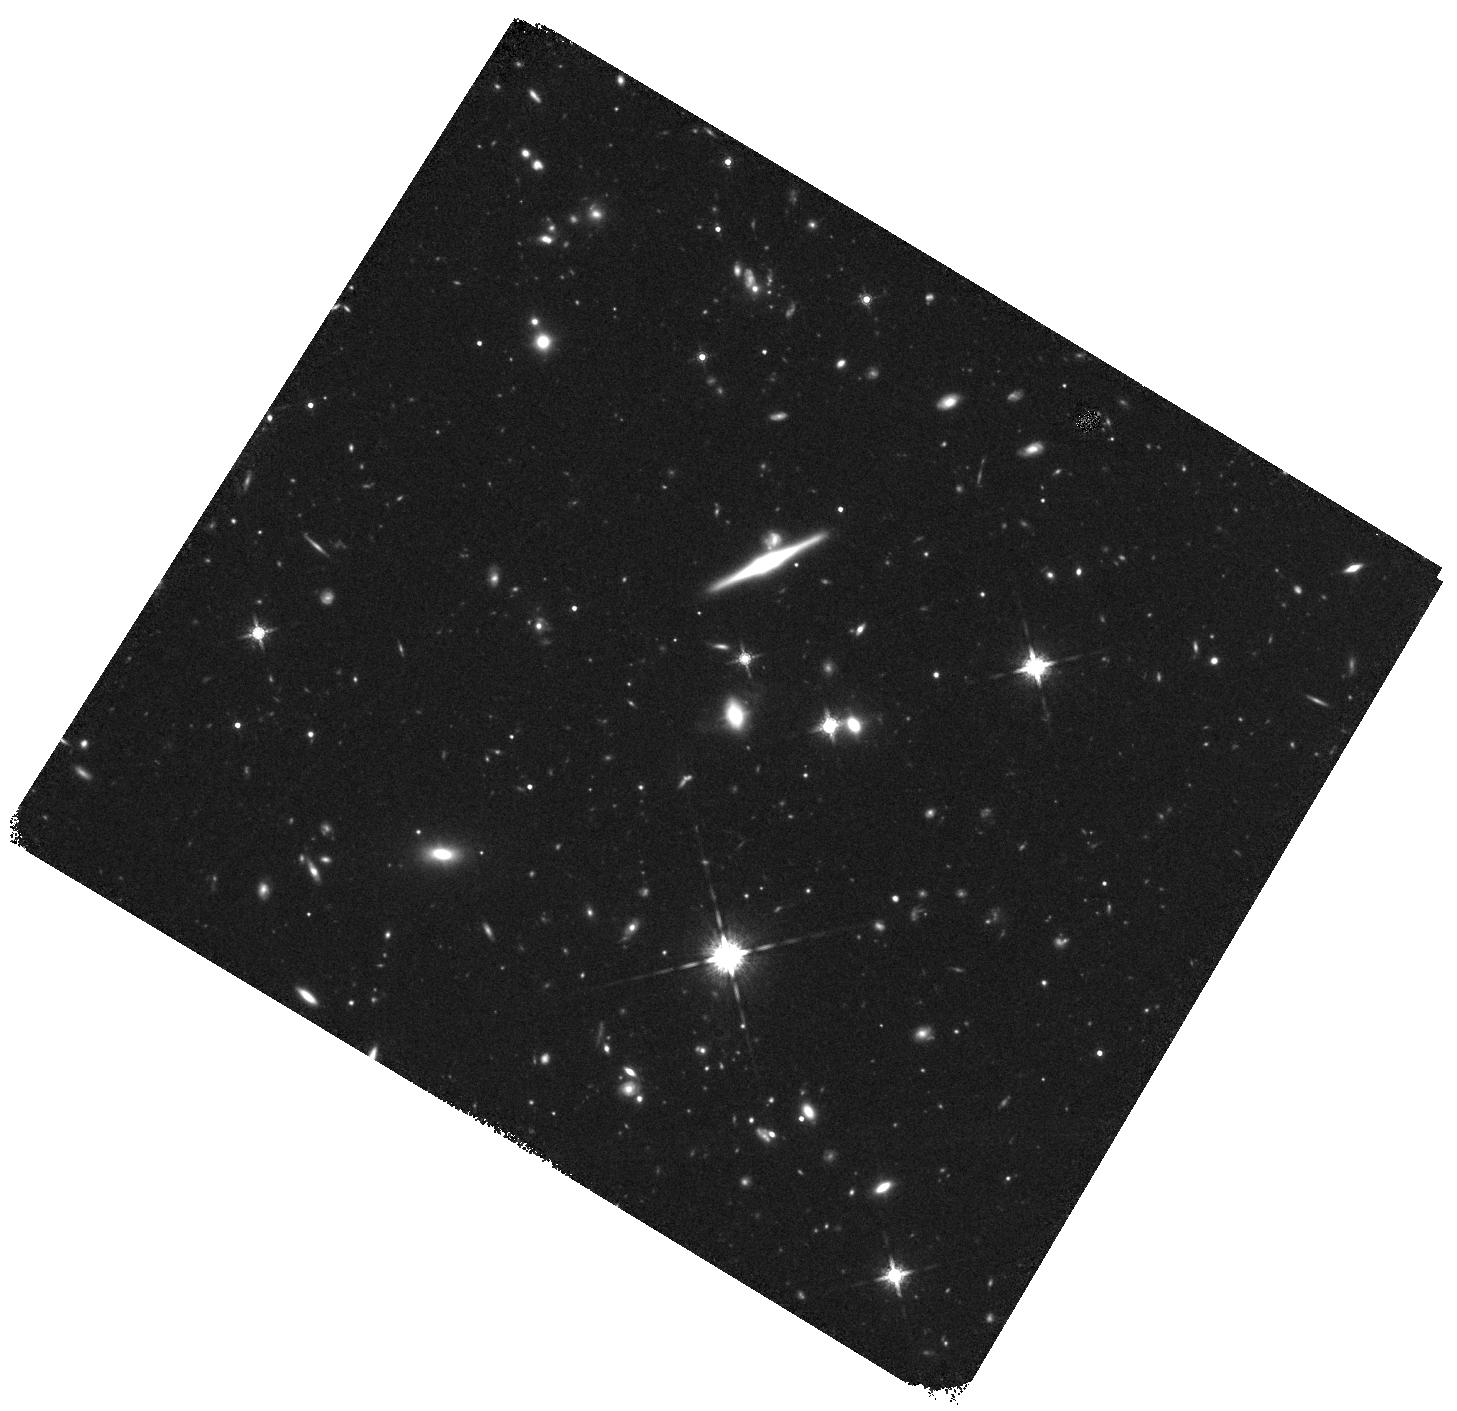
Target: HSCJ162126+545719
Instrument: WFC3/IR
Filter: F160W
Exposure: 47 min
Observation ID: hst_16641_04_wfc3_ir_f160w_ieq704

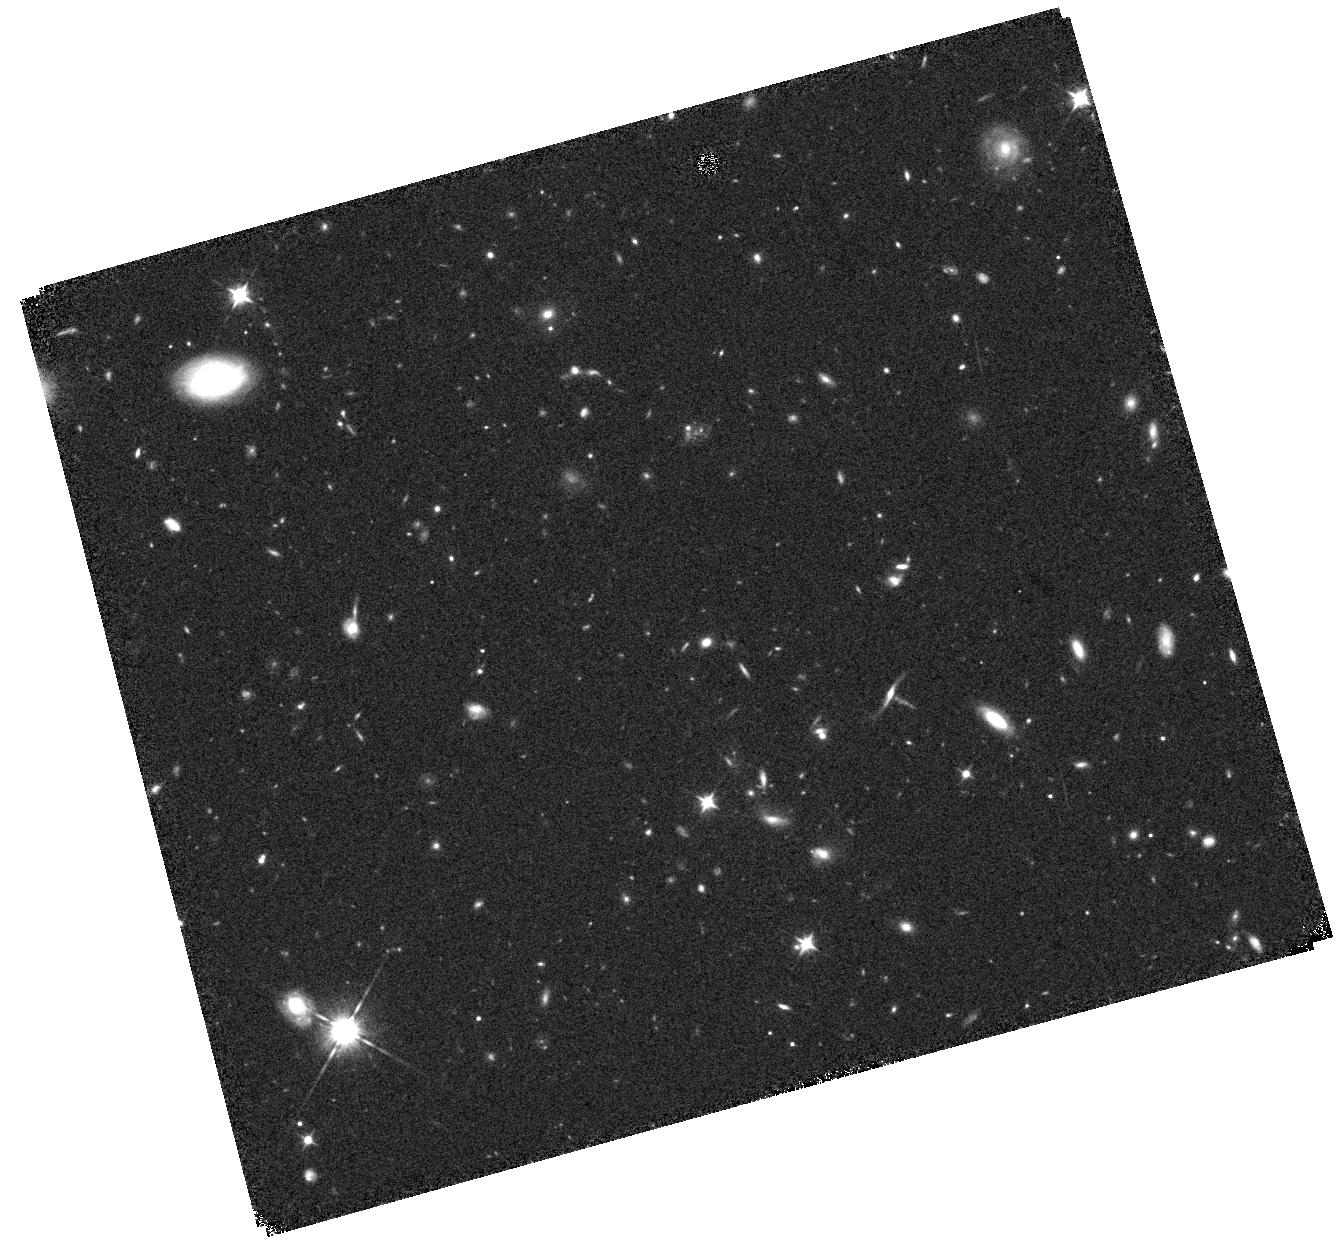
Target: HSCJ100334+024546
Instrument: WFC3/IR
Filter: F105W
Exposure: 20 min
Observation ID: hst_16641_06_wfc3_ir_f105w_ieq706

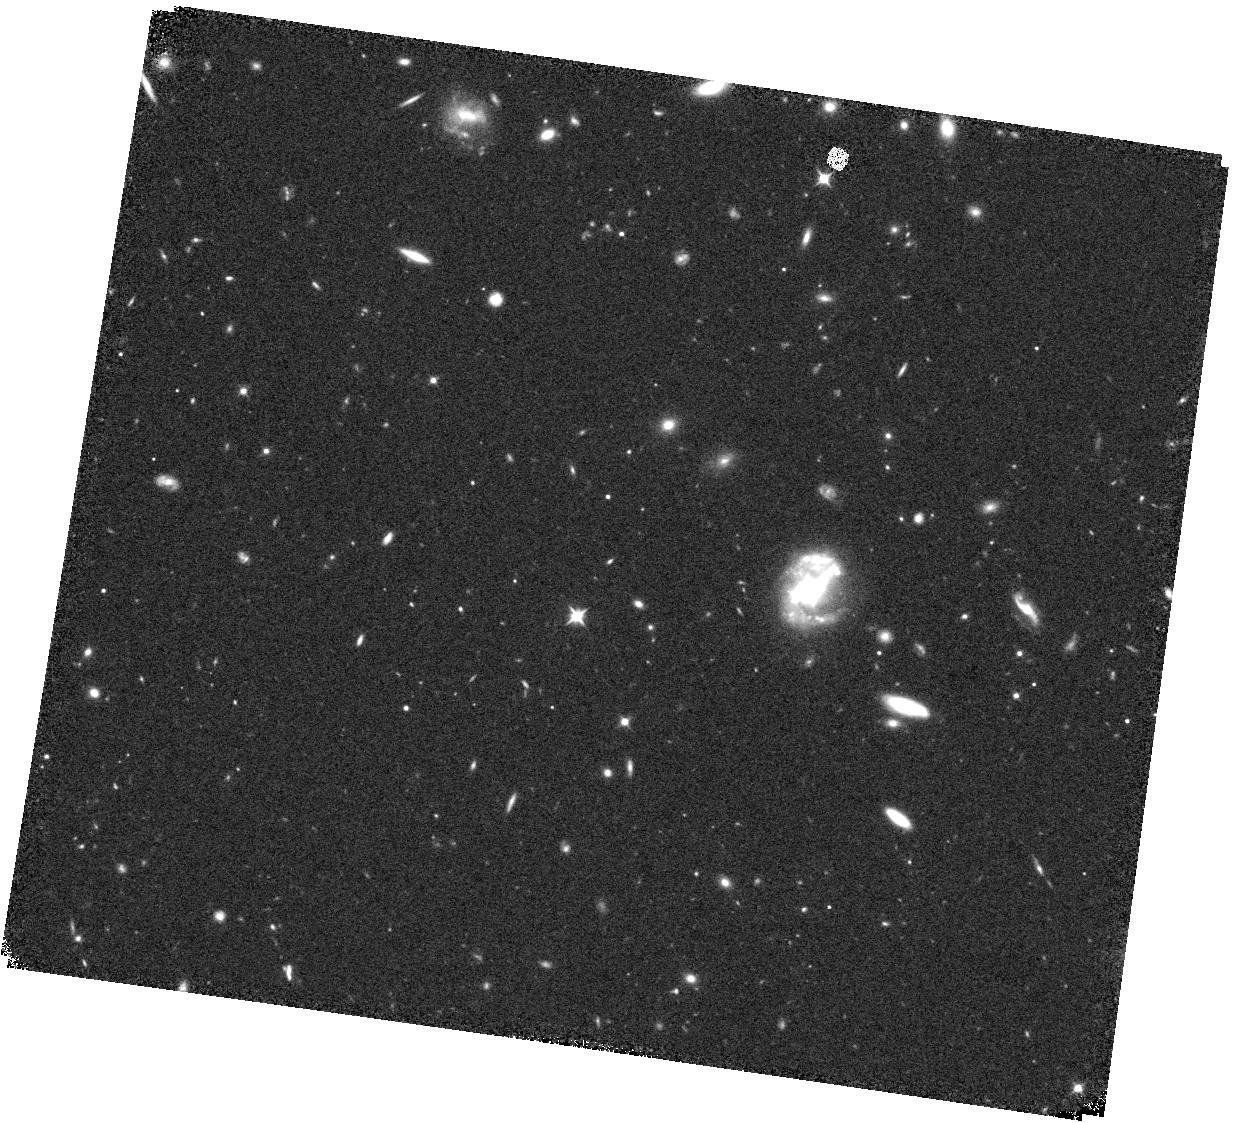
Target: HSCJ163026+431559
Instrument: WFC3/IR
Filter: F105W
Exposure: 20 min
Observation ID: hst_16641_03_wfc3_ir_f105w_ieq703

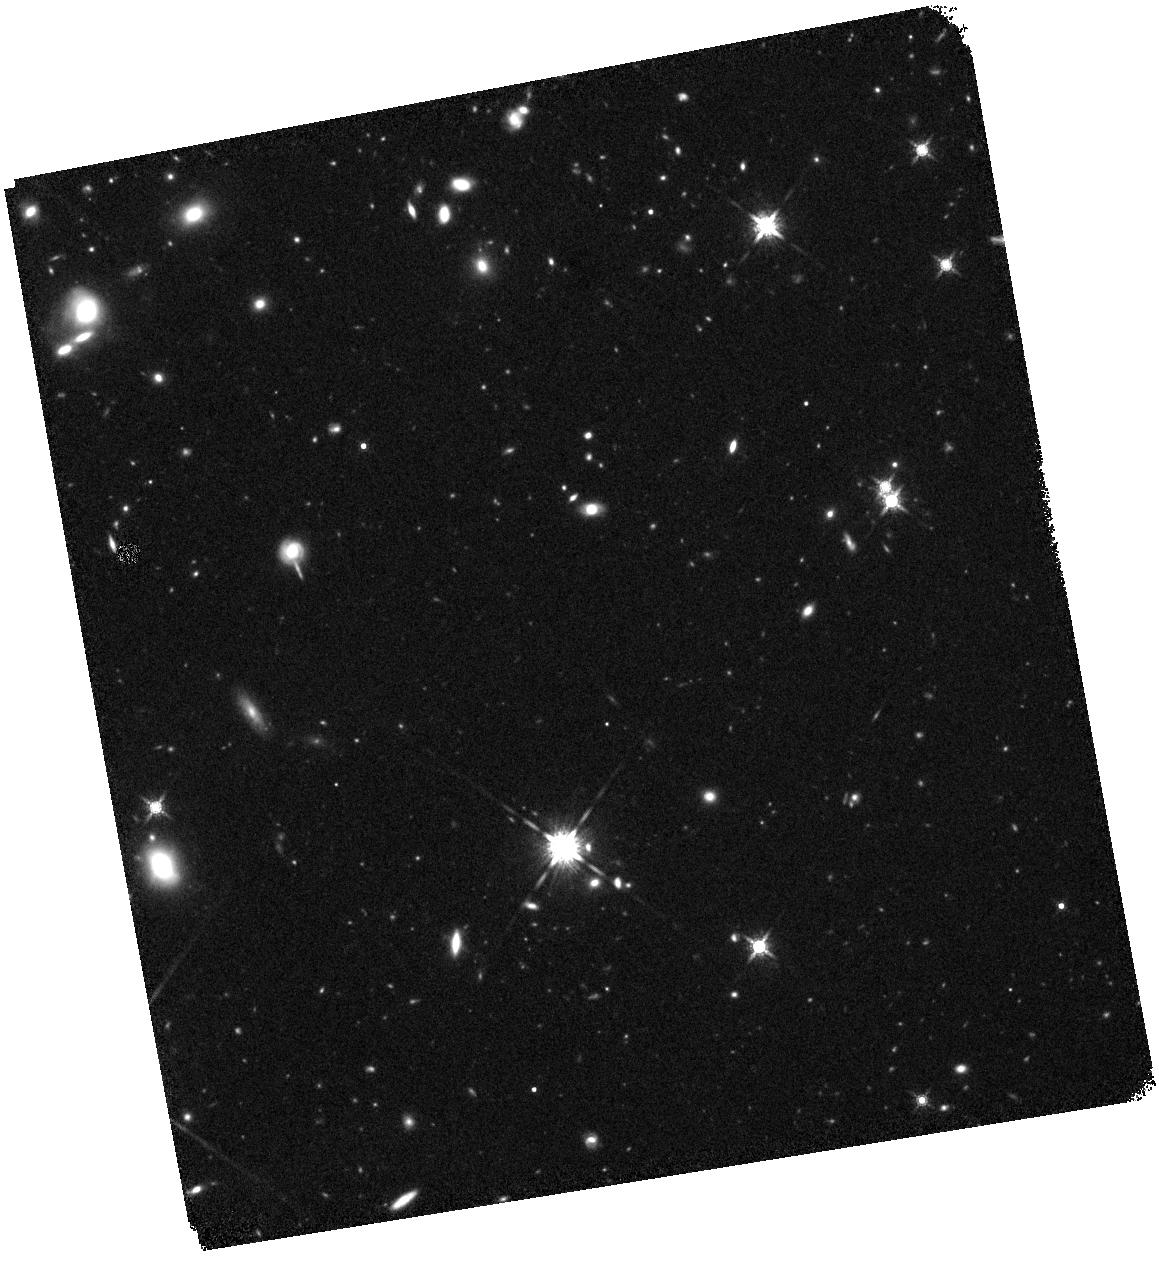
Target: HSCJ021843-050915
Instrument: WFC3/IR
Filter: F160W
Exposure: 44 min
Observation ID: hst_16641_07_wfc3_ir_f160w_ieq707

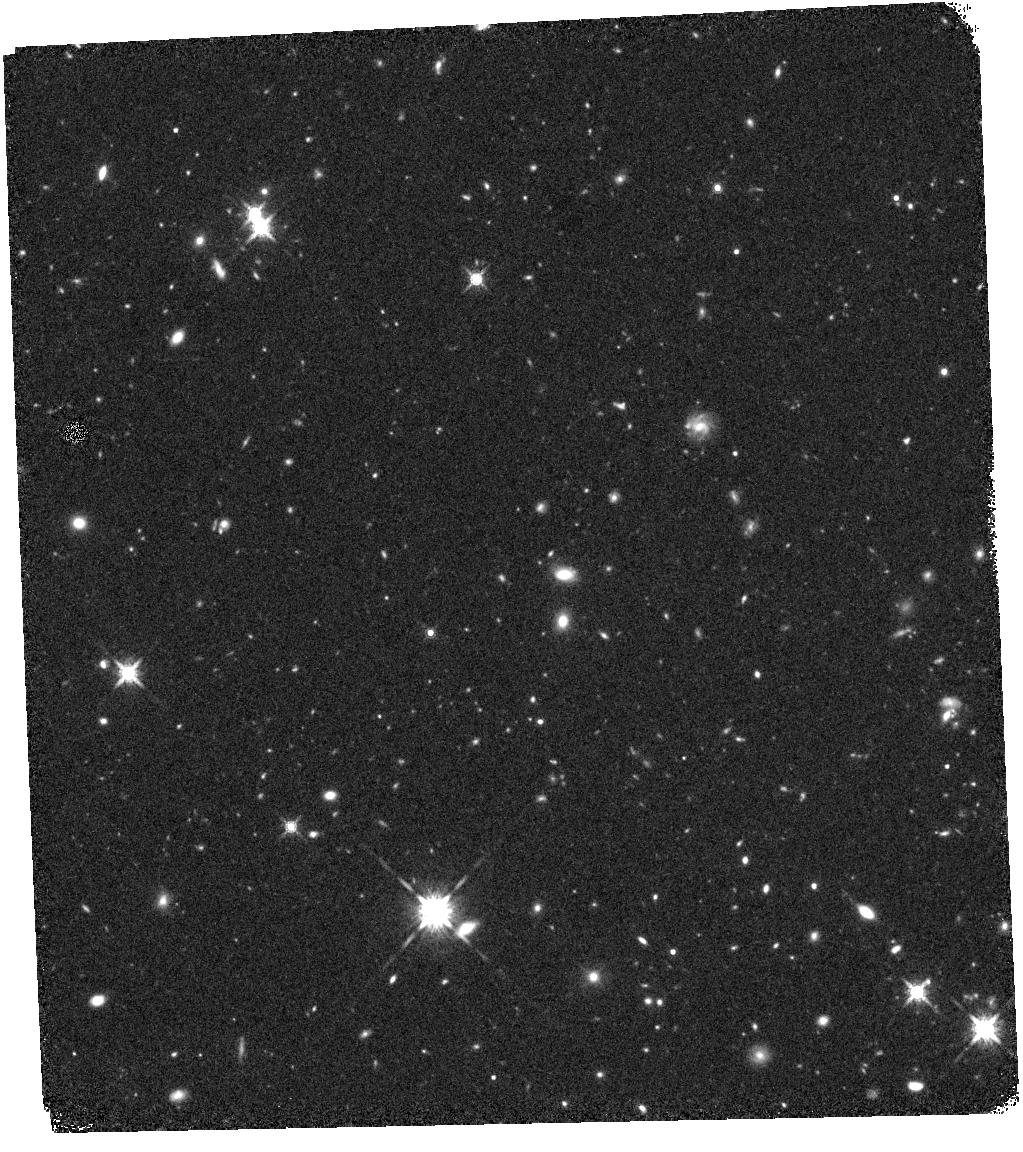
Target: HSCJ021839-050944
Instrument: WFC3/IR
Filter: F160W
Exposure: 44 min
Observation ID: hst_16641_01_wfc3_ir_f160w_ieq701

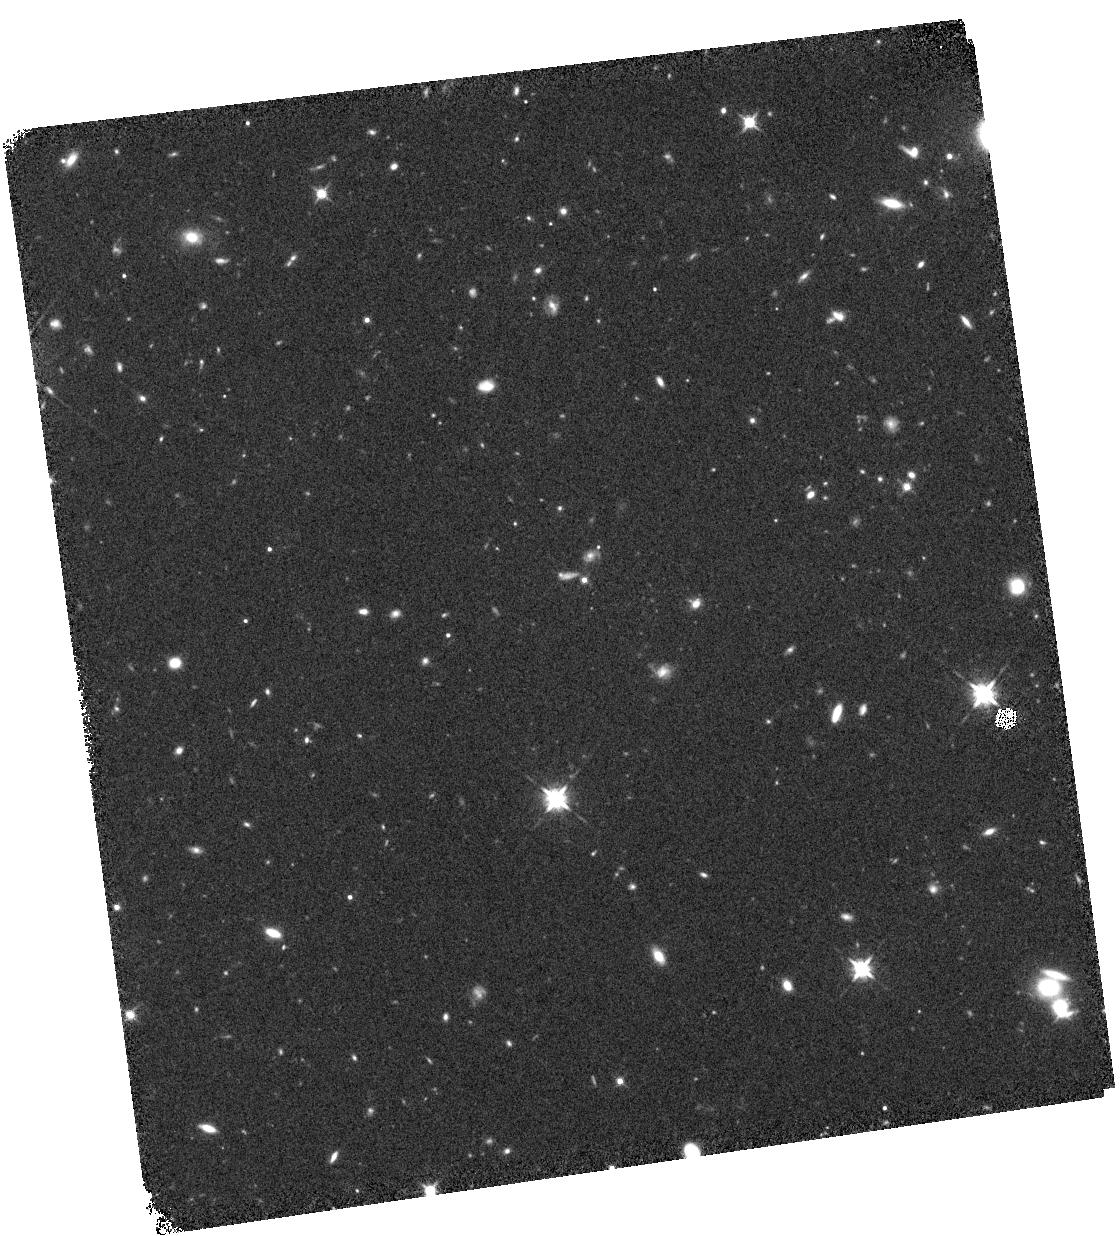
Target: HSCJ162833+431211
Instrument: WFC3/IR
Filter: F125W
Exposure: 20 min
Observation ID: hst_16641_02_wfc3_ir_f125w_ieq702

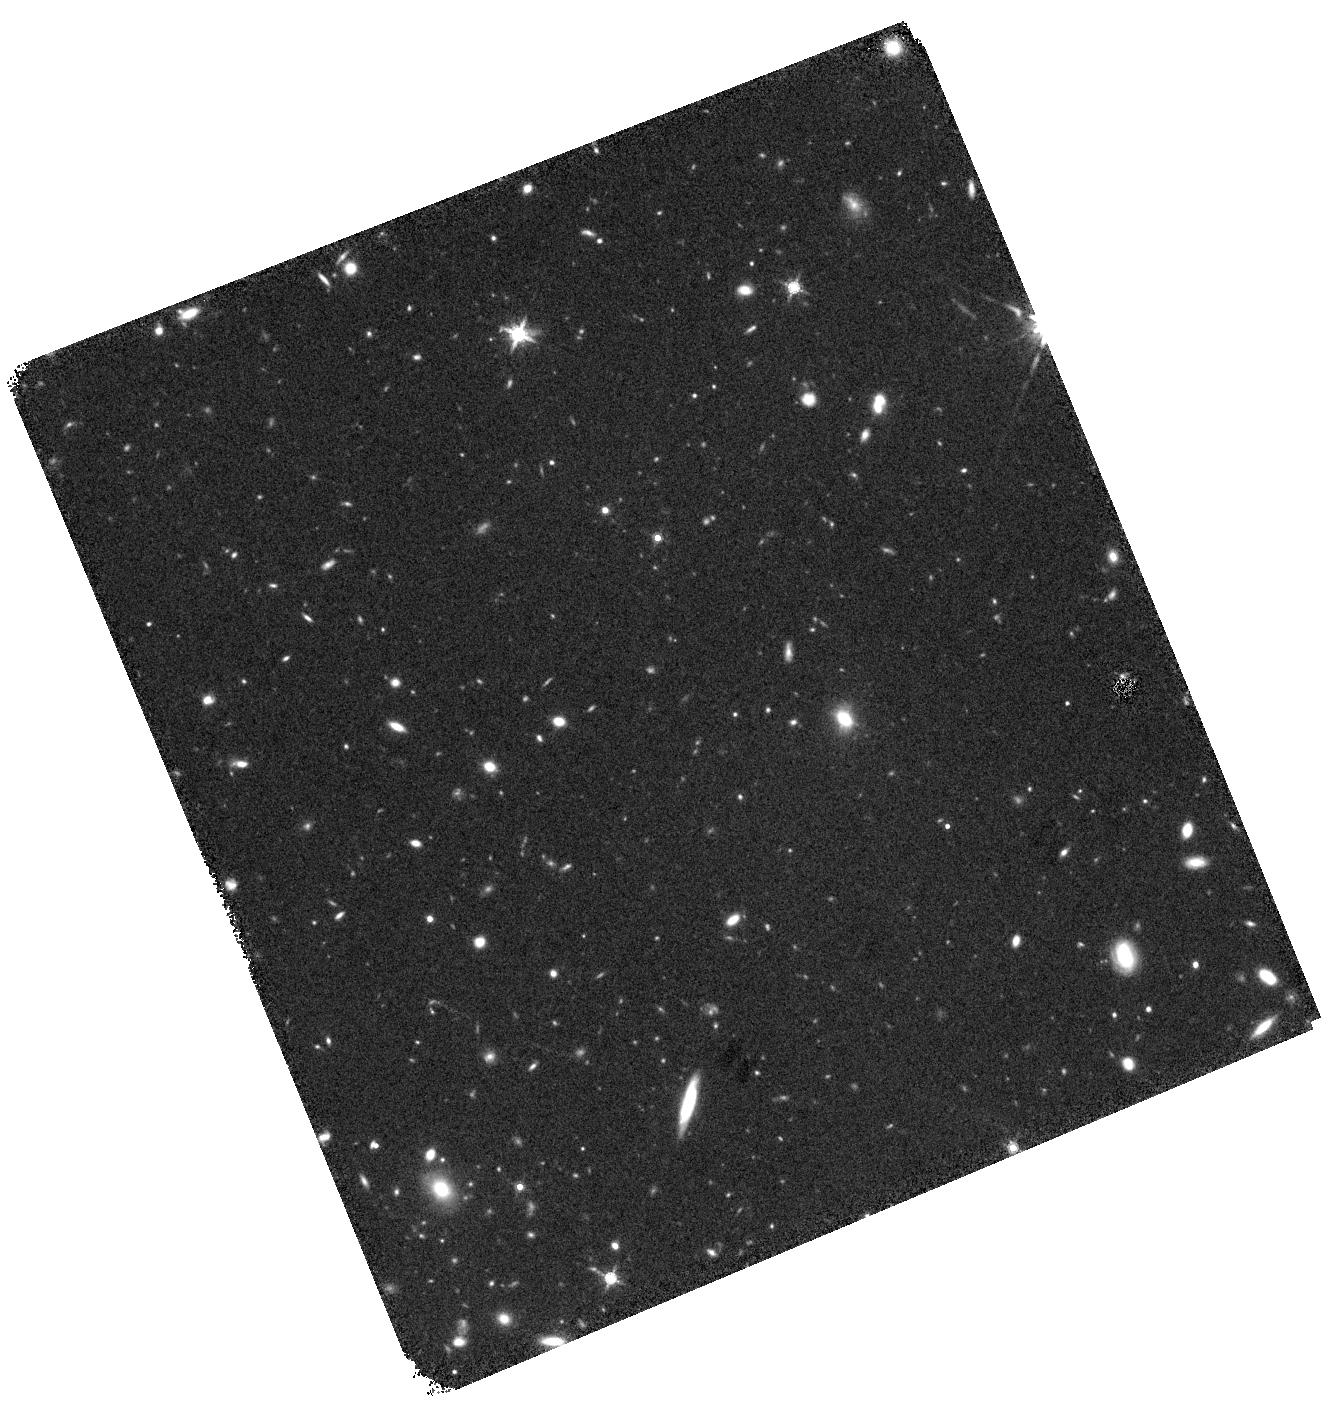
Target: HSCJ233125-005216
Instrument: WFC3/IR
Filter: F160W
Exposure: 44 min
Observation ID: hst_16641_05_wfc3_ir_f160w_ieq705

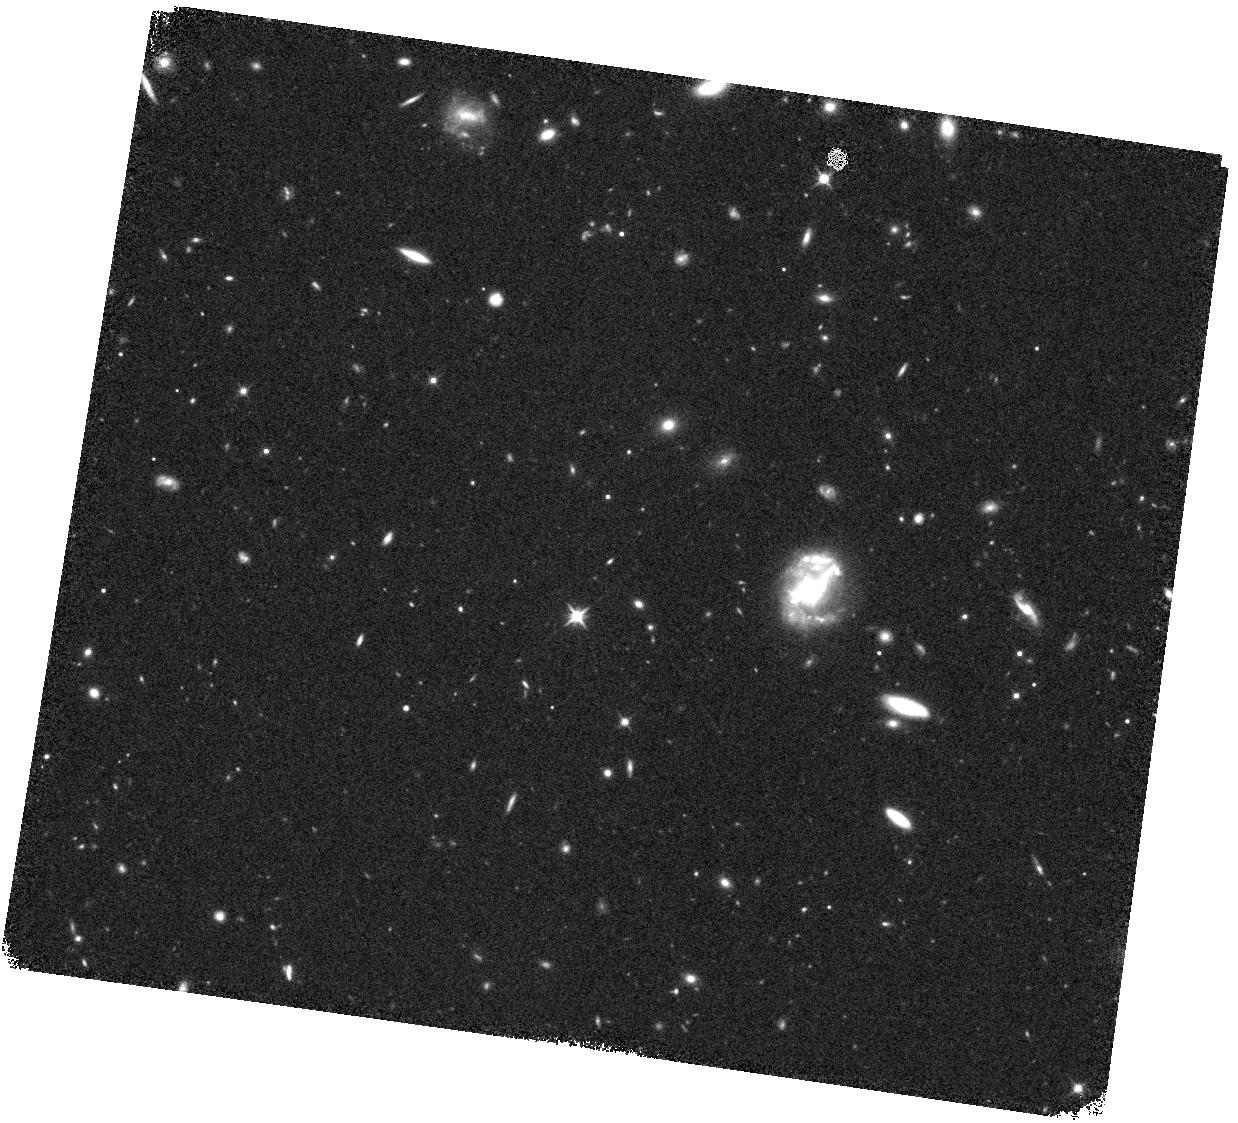
Target: HSCJ163026+431559
Instrument: WFC3/IR
Filter: F125W
Exposure: 20 min
Observation ID: hst_16641_03_wfc3_ir_f125w_ieq703

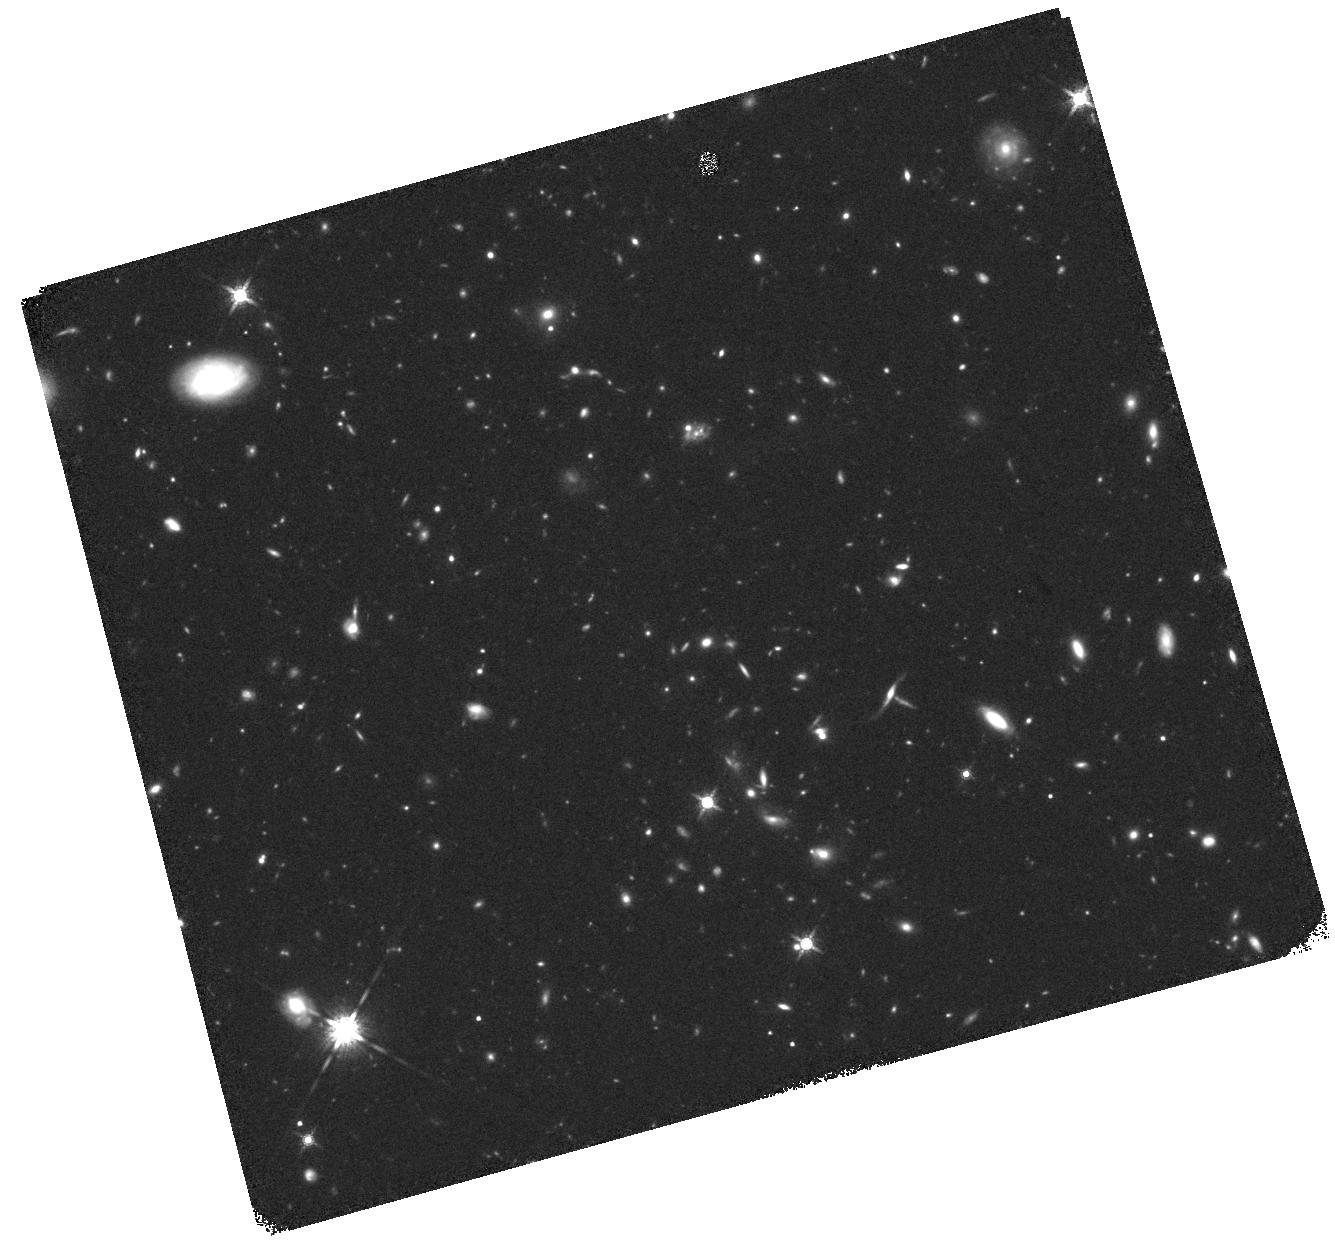
Target: HSCJ100334+024546
Instrument: WFC3/IR
Filter: F160W
Exposure: 44 min
Observation ID: hst_16641_06_wfc3_ir_f160w_ieq706

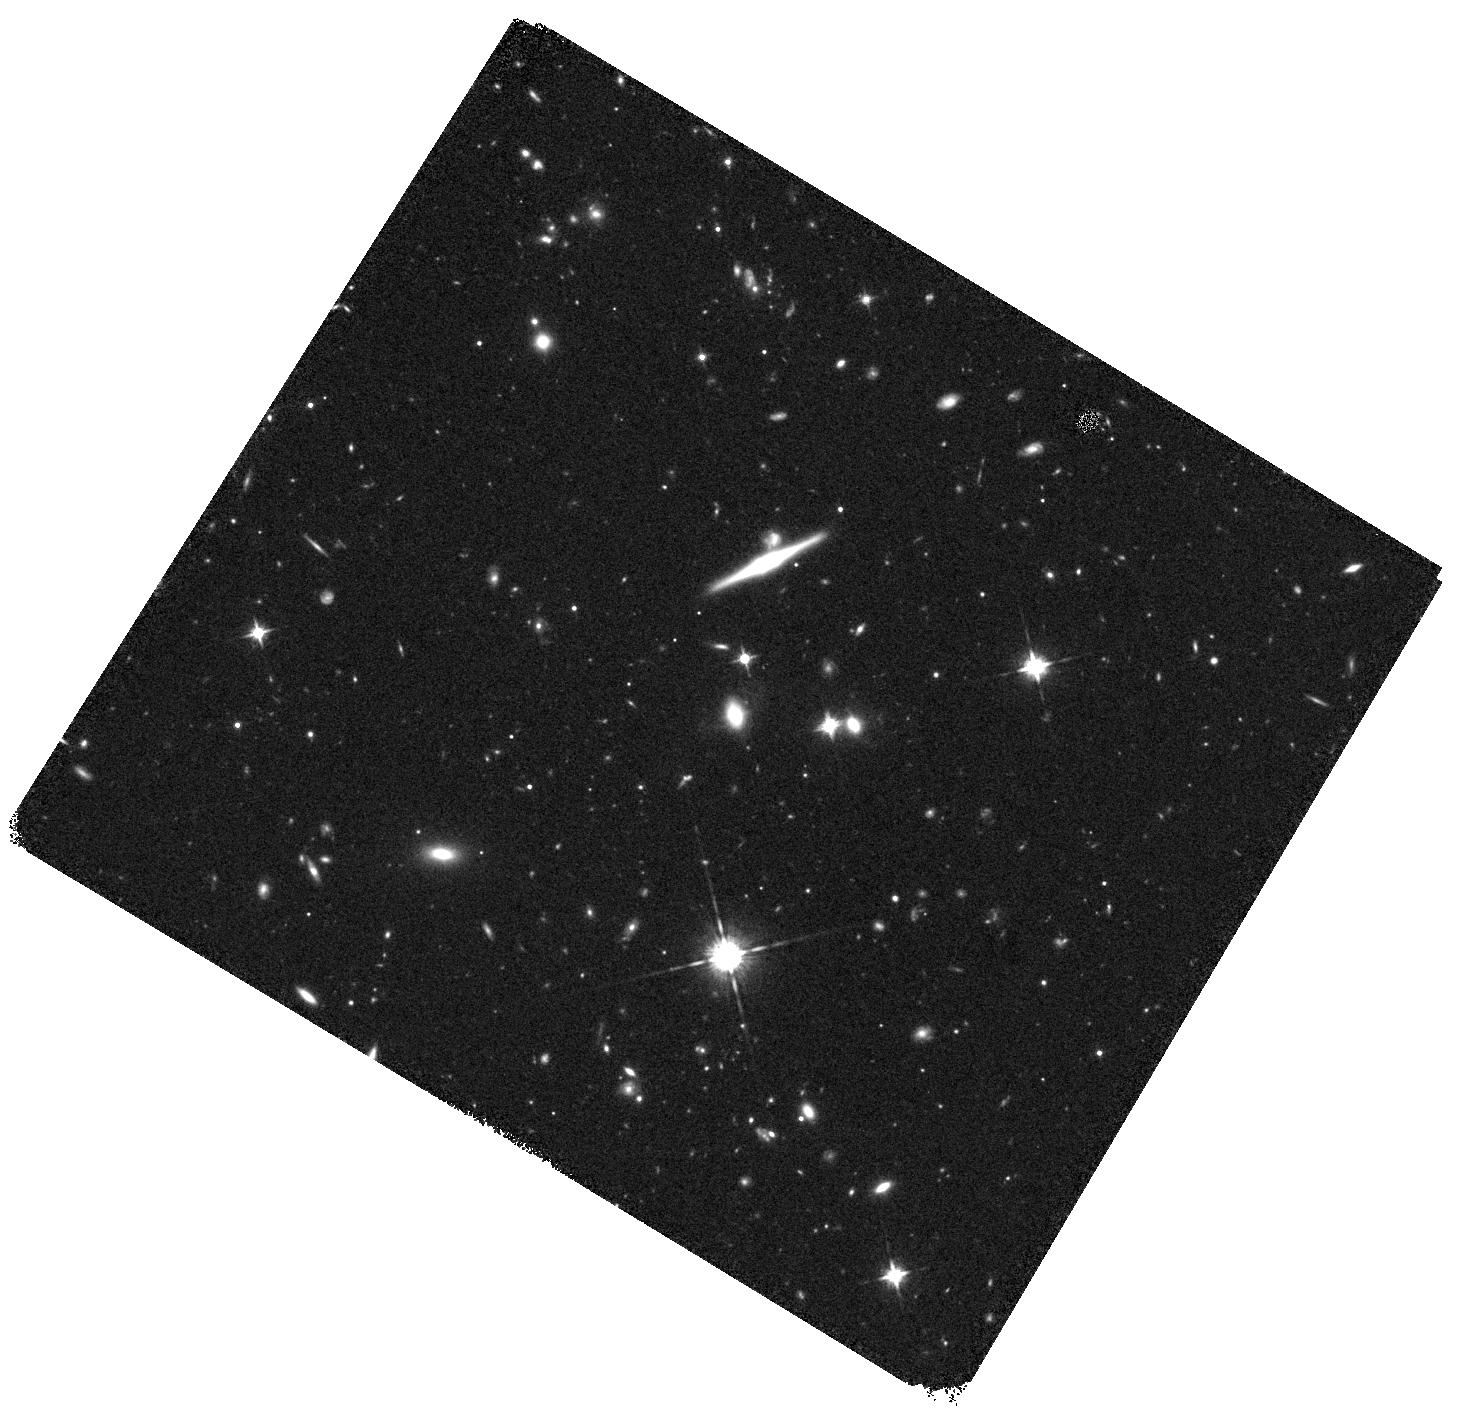
Target: HSCJ162126+545719
Instrument: WFC3/IR
Filter: F125W
Exposure: 24 min
Observation ID: hst_16641_04_wfc3_ir_f125w_ieq704

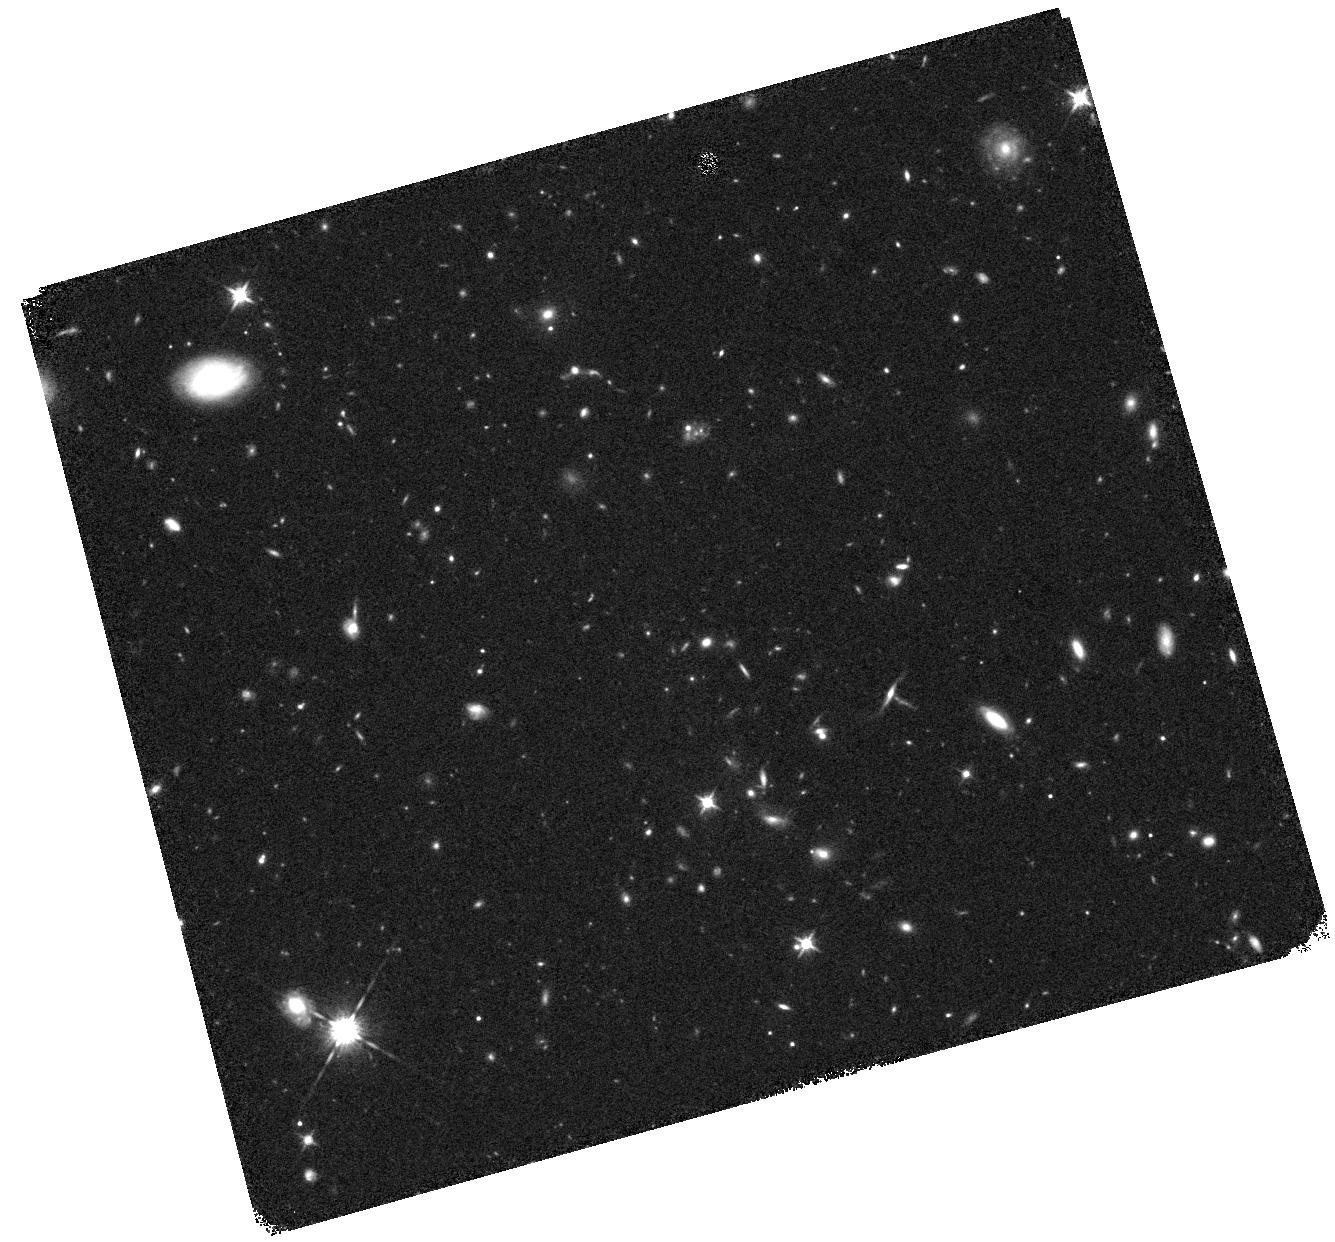
Target: HSCJ100334+024546
Instrument: WFC3/IR
Filter: F125W
Exposure: 20 min
Observation ID: hst_16641_06_wfc3_ir_f125w_ieq706

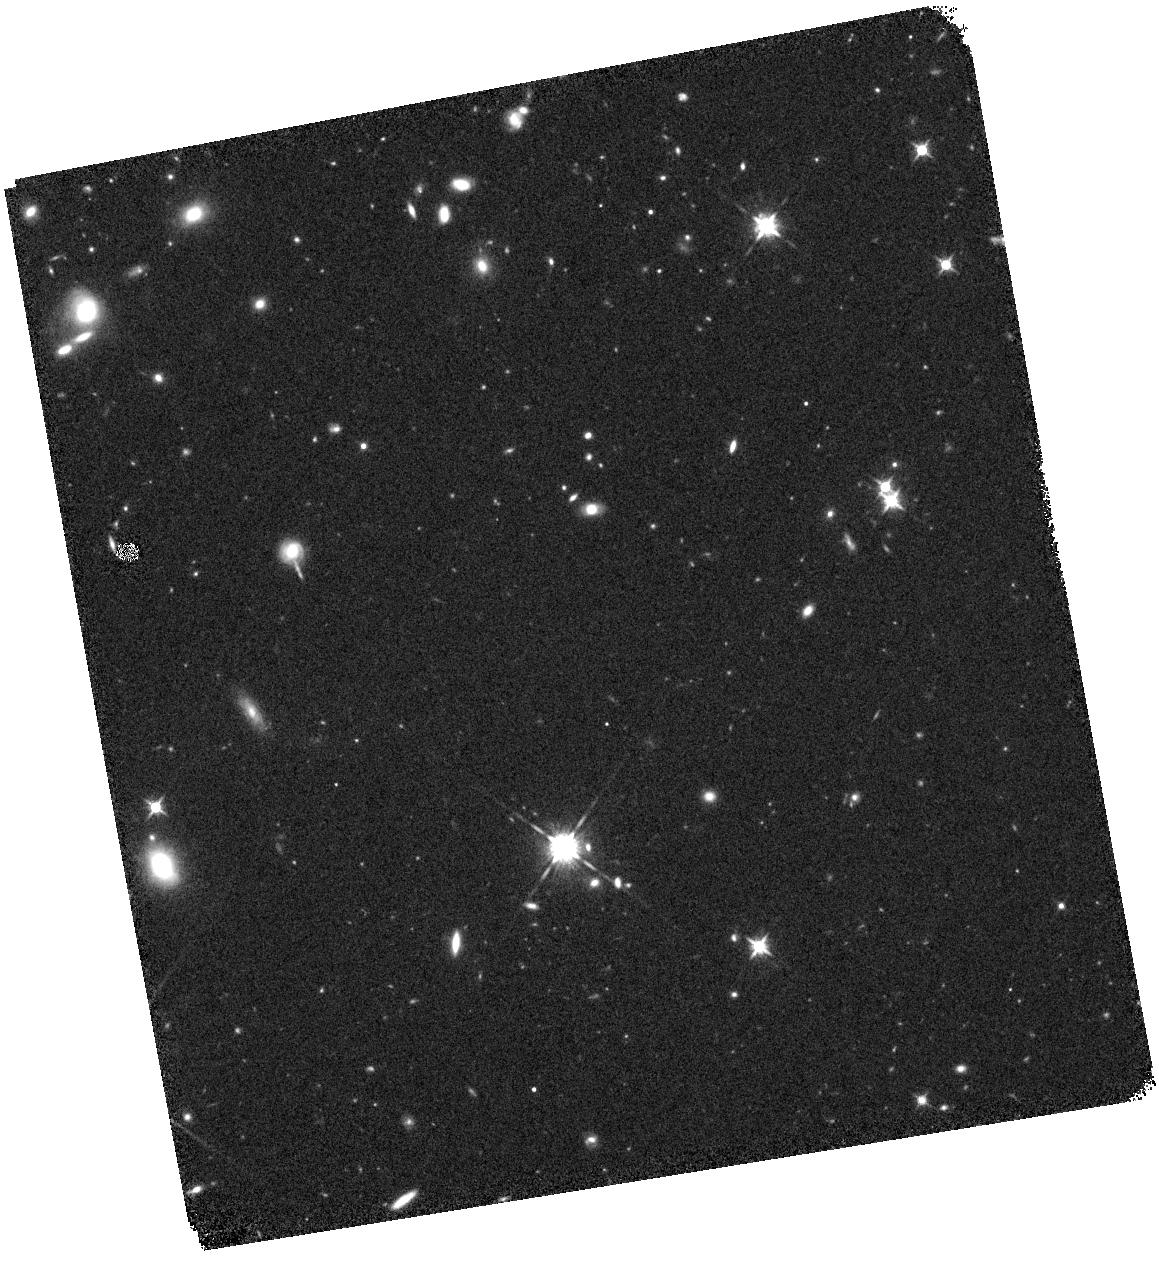
Target: HSCJ021843-050915
Instrument: WFC3/IR
Filter: F125W
Exposure: 20 min
Observation ID: hst_16641_07_wfc3_ir_f125w_ieq707

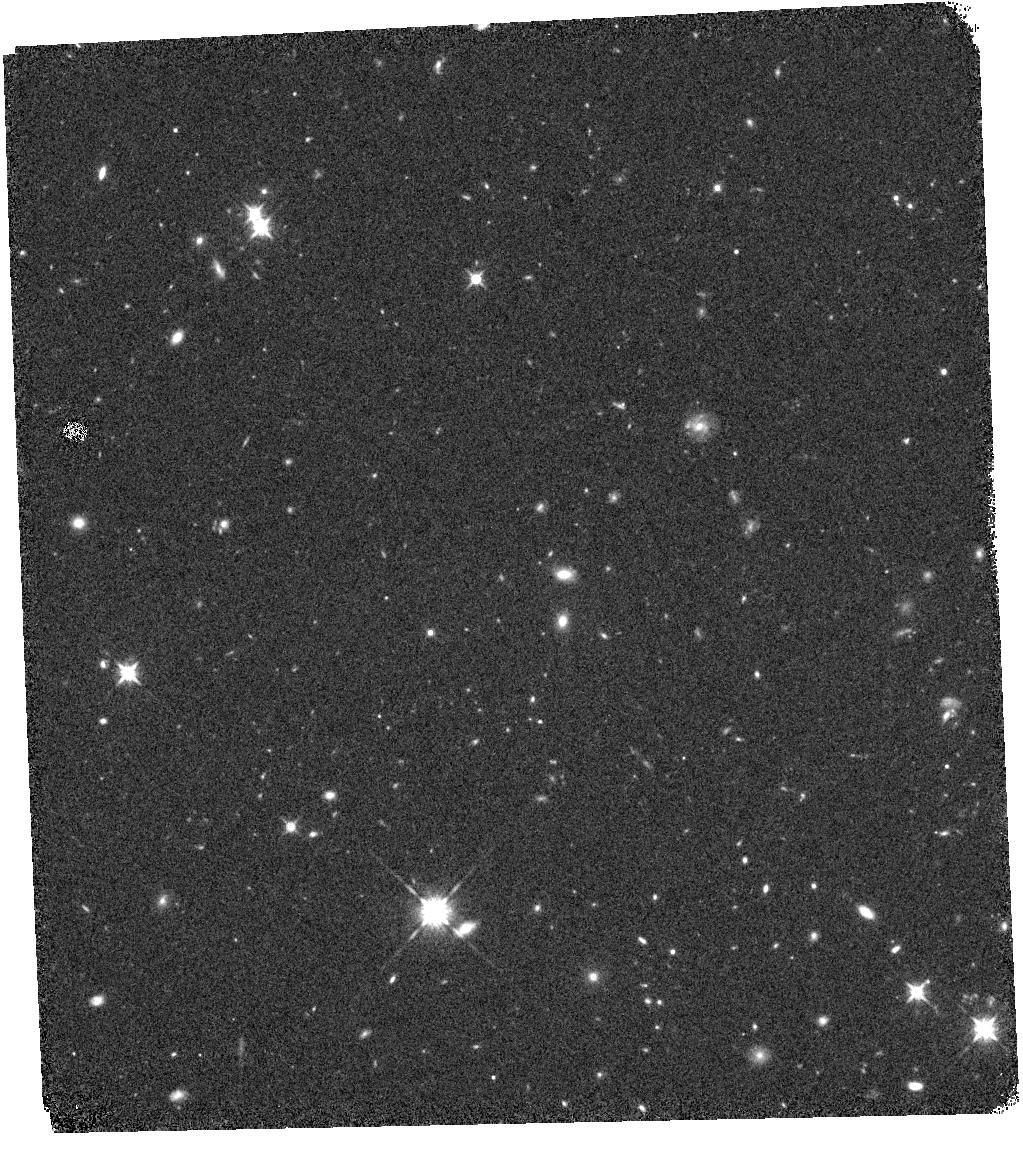
Target: HSCJ021839-050944
Instrument: WFC3/IR
Filter: F125W
Exposure: 20 min
Observation ID: hst_16641_01_wfc3_ir_f125w_ieq701

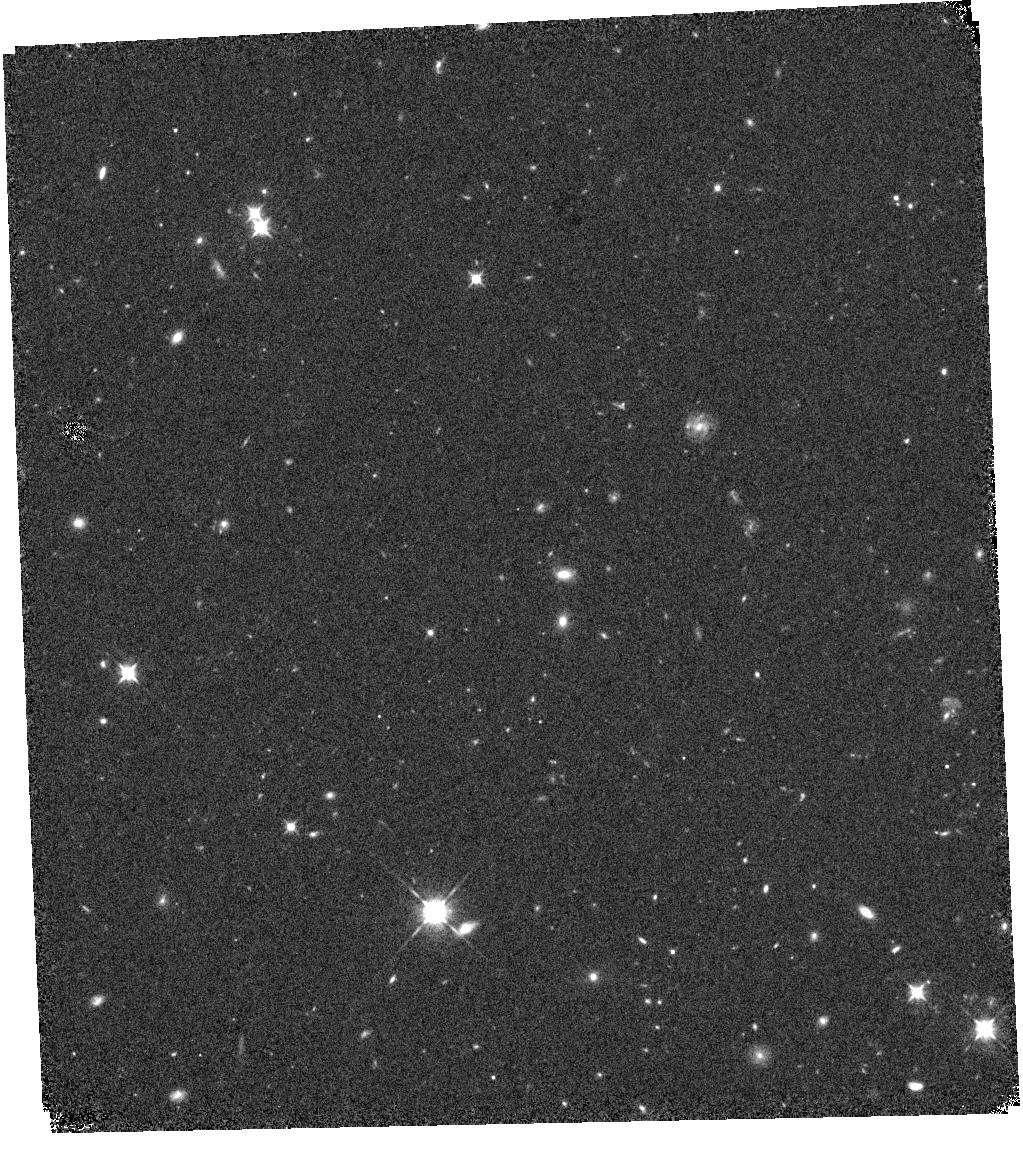
Target: HSCJ021839-050944
Instrument: WFC3/IR
Filter: F105W
Exposure: 20 min
Observation ID: hst_16641_01_wfc3_ir_f105w_ieq701

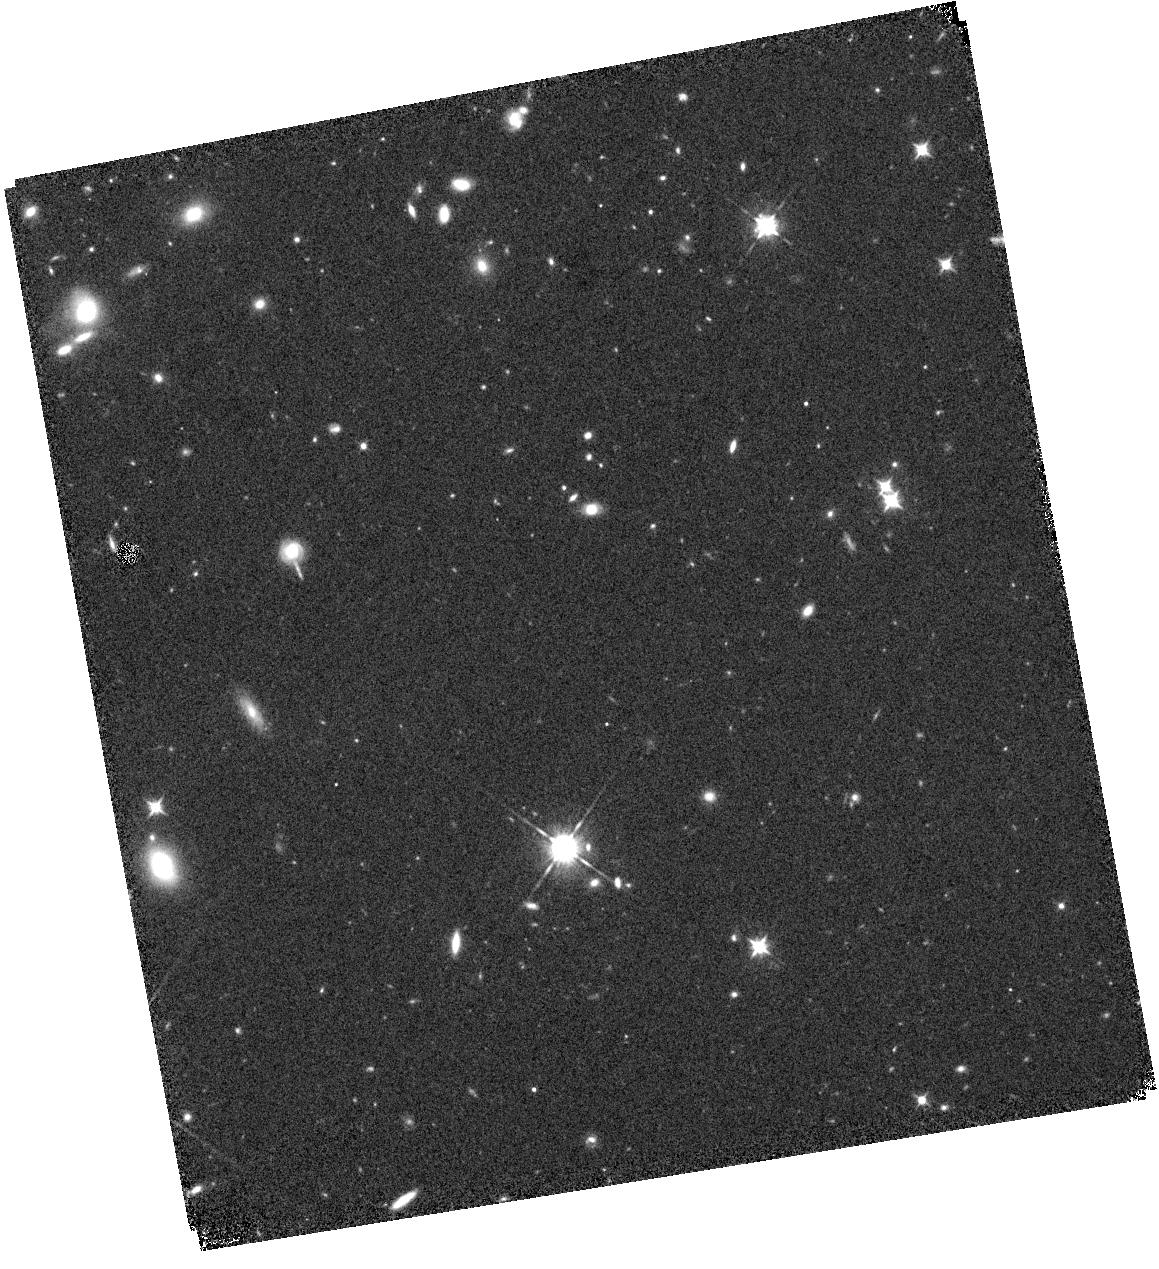
Target: HSCJ021843-050915
Instrument: WFC3/IR
Filter: F105W
Exposure: 20 min
Observation ID: hst_16641_07_wfc3_ir_f105w_ieq707

HST/WFC3-IR Imaging of Exceptionally Luminous Himiko/CR7-Like Galaxies at z>6 (PI: Egami, Eiichi)

Physical processes governing the formation/evolution of high-redshift galaxies in the epoch of reionization (EoR; z>6) are still not well understood. In most cases, EoR galaxies are fuzzy faint blobs showing little internal structure, and fitting various theoretical models to spatially-integrated spectral energy distributions (SEDs) is often all that can be done. There are, however, a small number of luminous EoR galaxies, such as Himiko at z=6.595 and CR7 at z=6.601, whose exceptional brightnesses have allowed spatially-resolved studies and have revealed some fascinating details. Although such luminous EoR galaxies are rare, the Subary/Hyper Suprime-Cam (HSC) survey has recently discovered 7 comparably bright EoR galaxies with y < 25 mag (in comparison, y=25.4 and 24.5 mag with Himiko and CR7, respectively). Here, we propose to obtain HST/WFC3 near-infrared images for these exceptionally luminous z>6 galaxies with the F105W, F125W, and F160W filters. Our goals are, (1) to identify the rest-frame UV continuum morphology, (2) to measure UV continuum spectral slopes, and (3) to compare the UV continuum morphology with those of Ly-alpha, [C II], and dust emission when possible. The obtained HST data will allow us to probe the internal structures and underlying physical processes in these remarkable high-redshift galaxies. The targeted z>6 EoR galaxies are so bright that they will also make excellent targets for NIRSpec IFU observations, enabling us to study the internal structure and kinematics of these high-redshift galaxies in greater detail. The obtained HST data will also be essential to make effective us of precious JWST time.